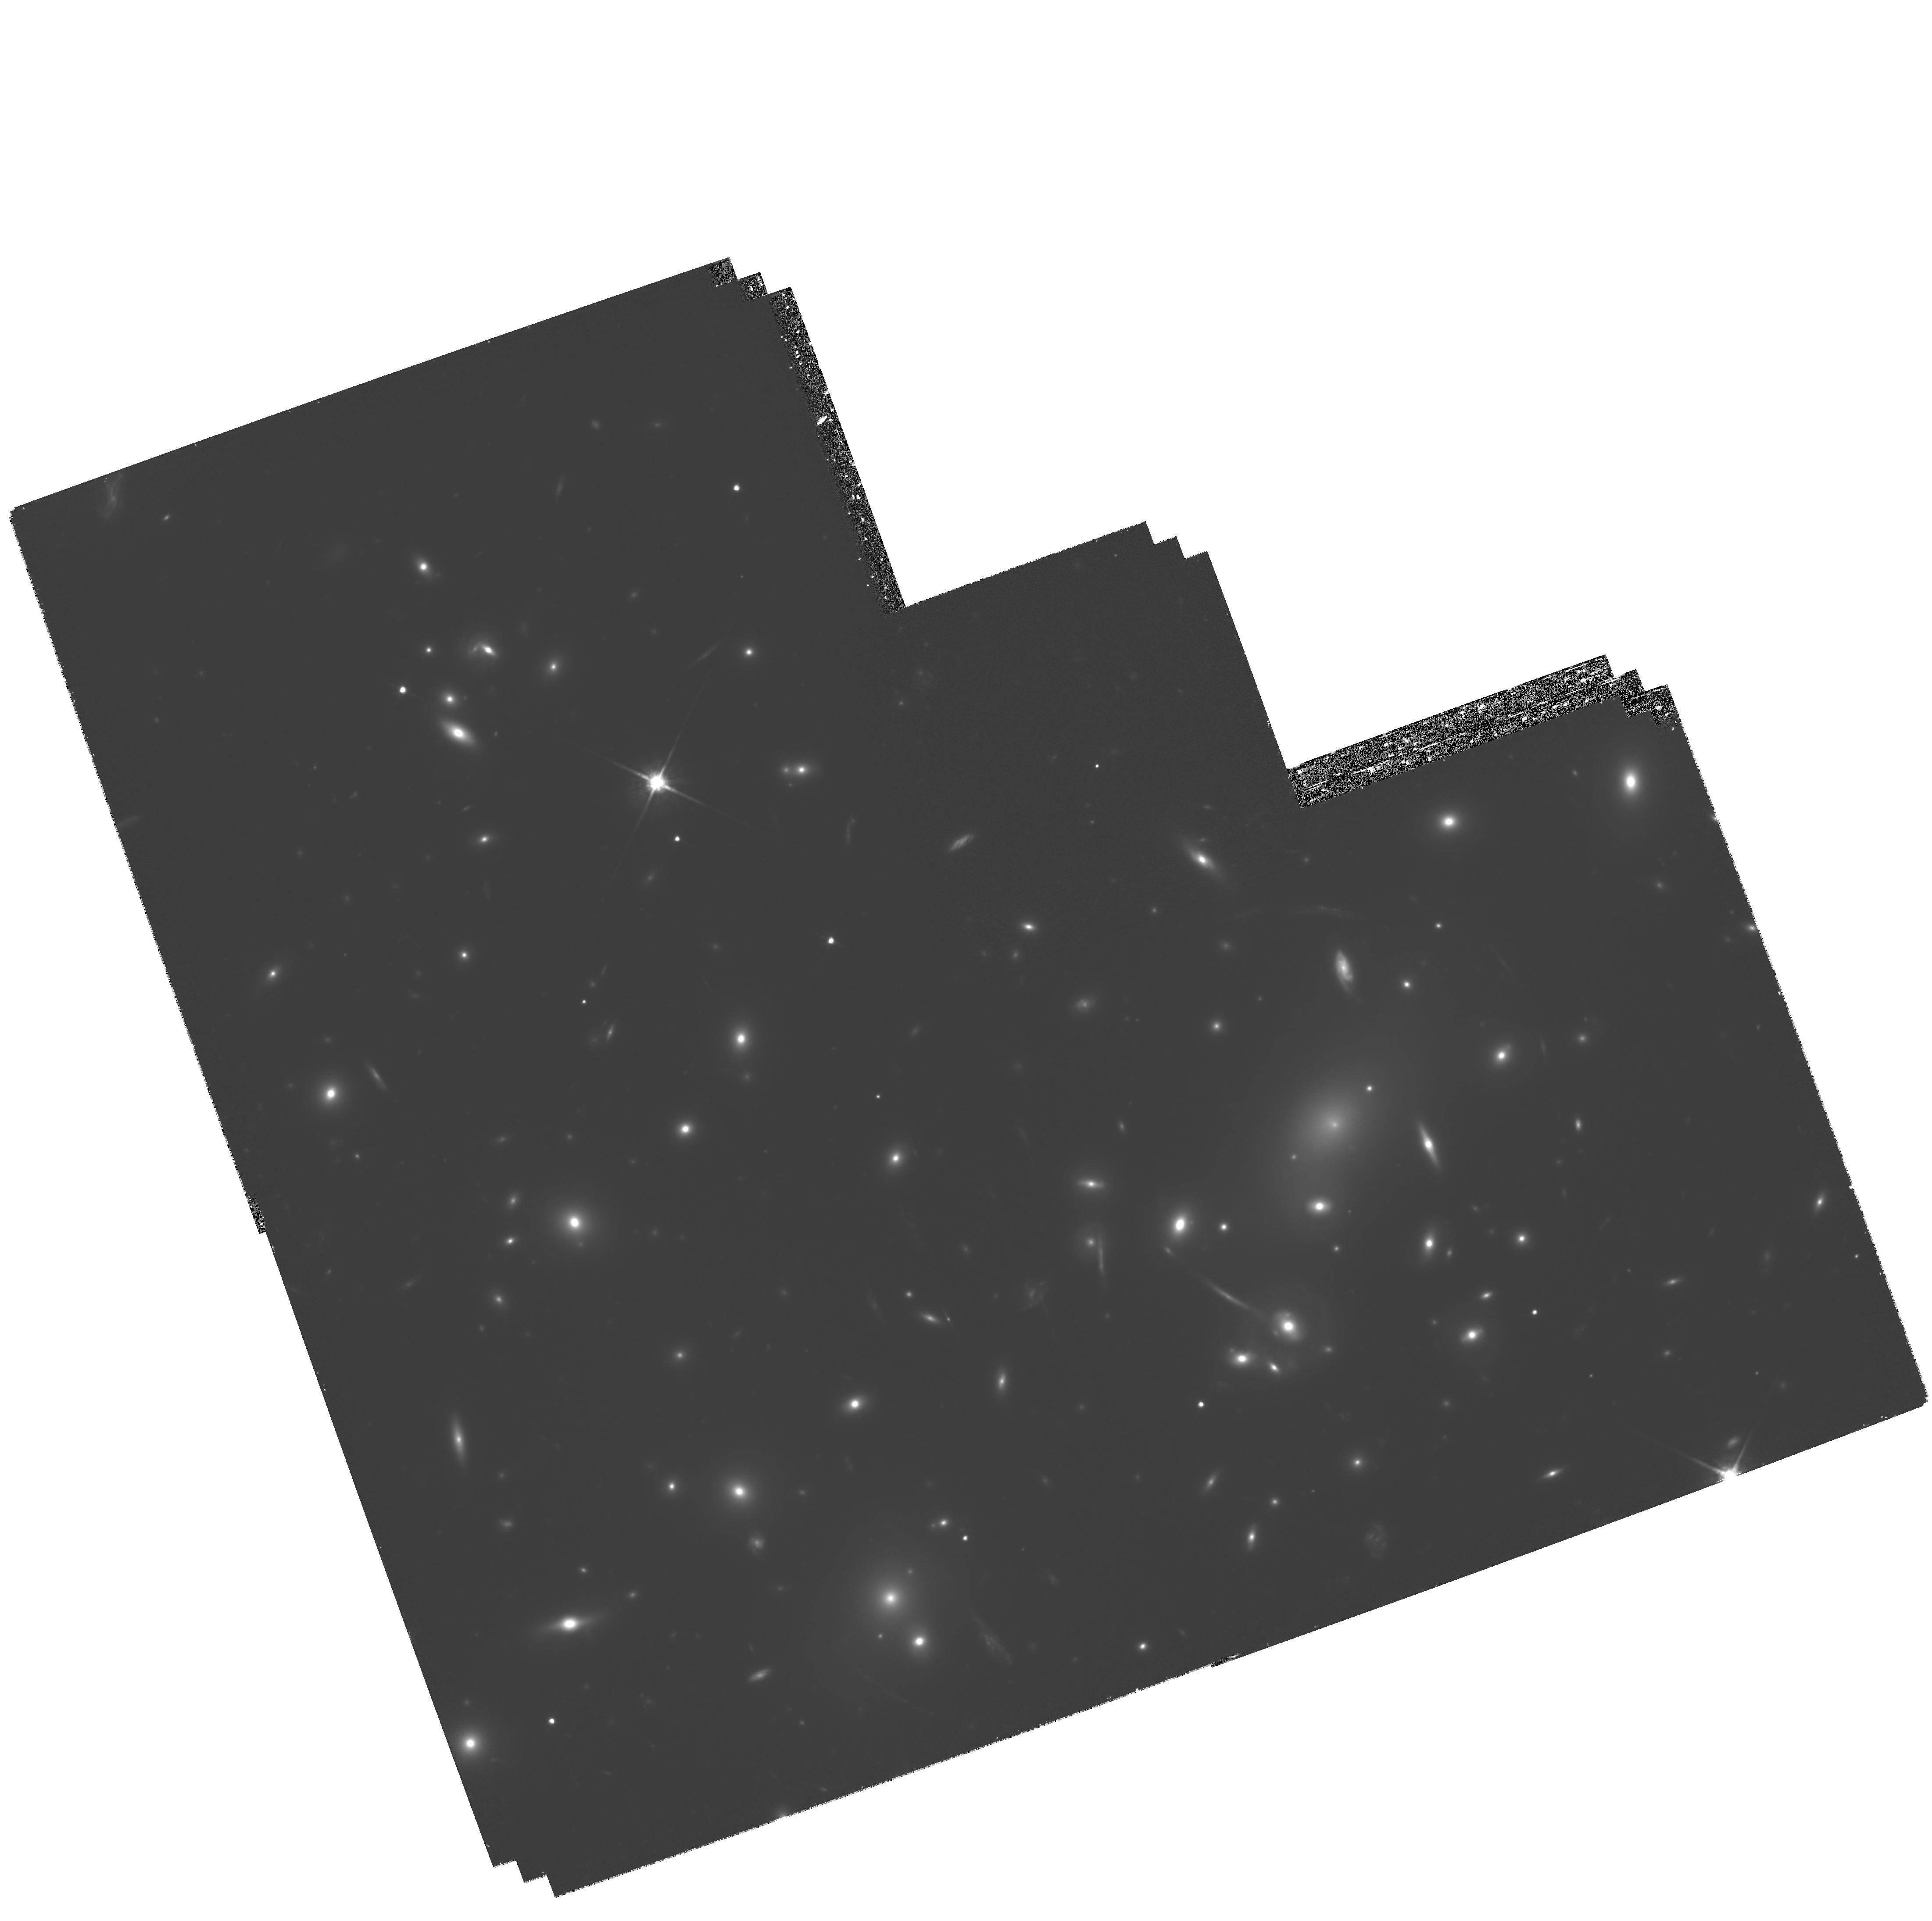
Target: A2218. Instrument: WFPC2/PC. Filter: F814W. Exposure: 3.3 h. Observation ID: hst_8500_03_wfpc2_pc_f814w_u60x03

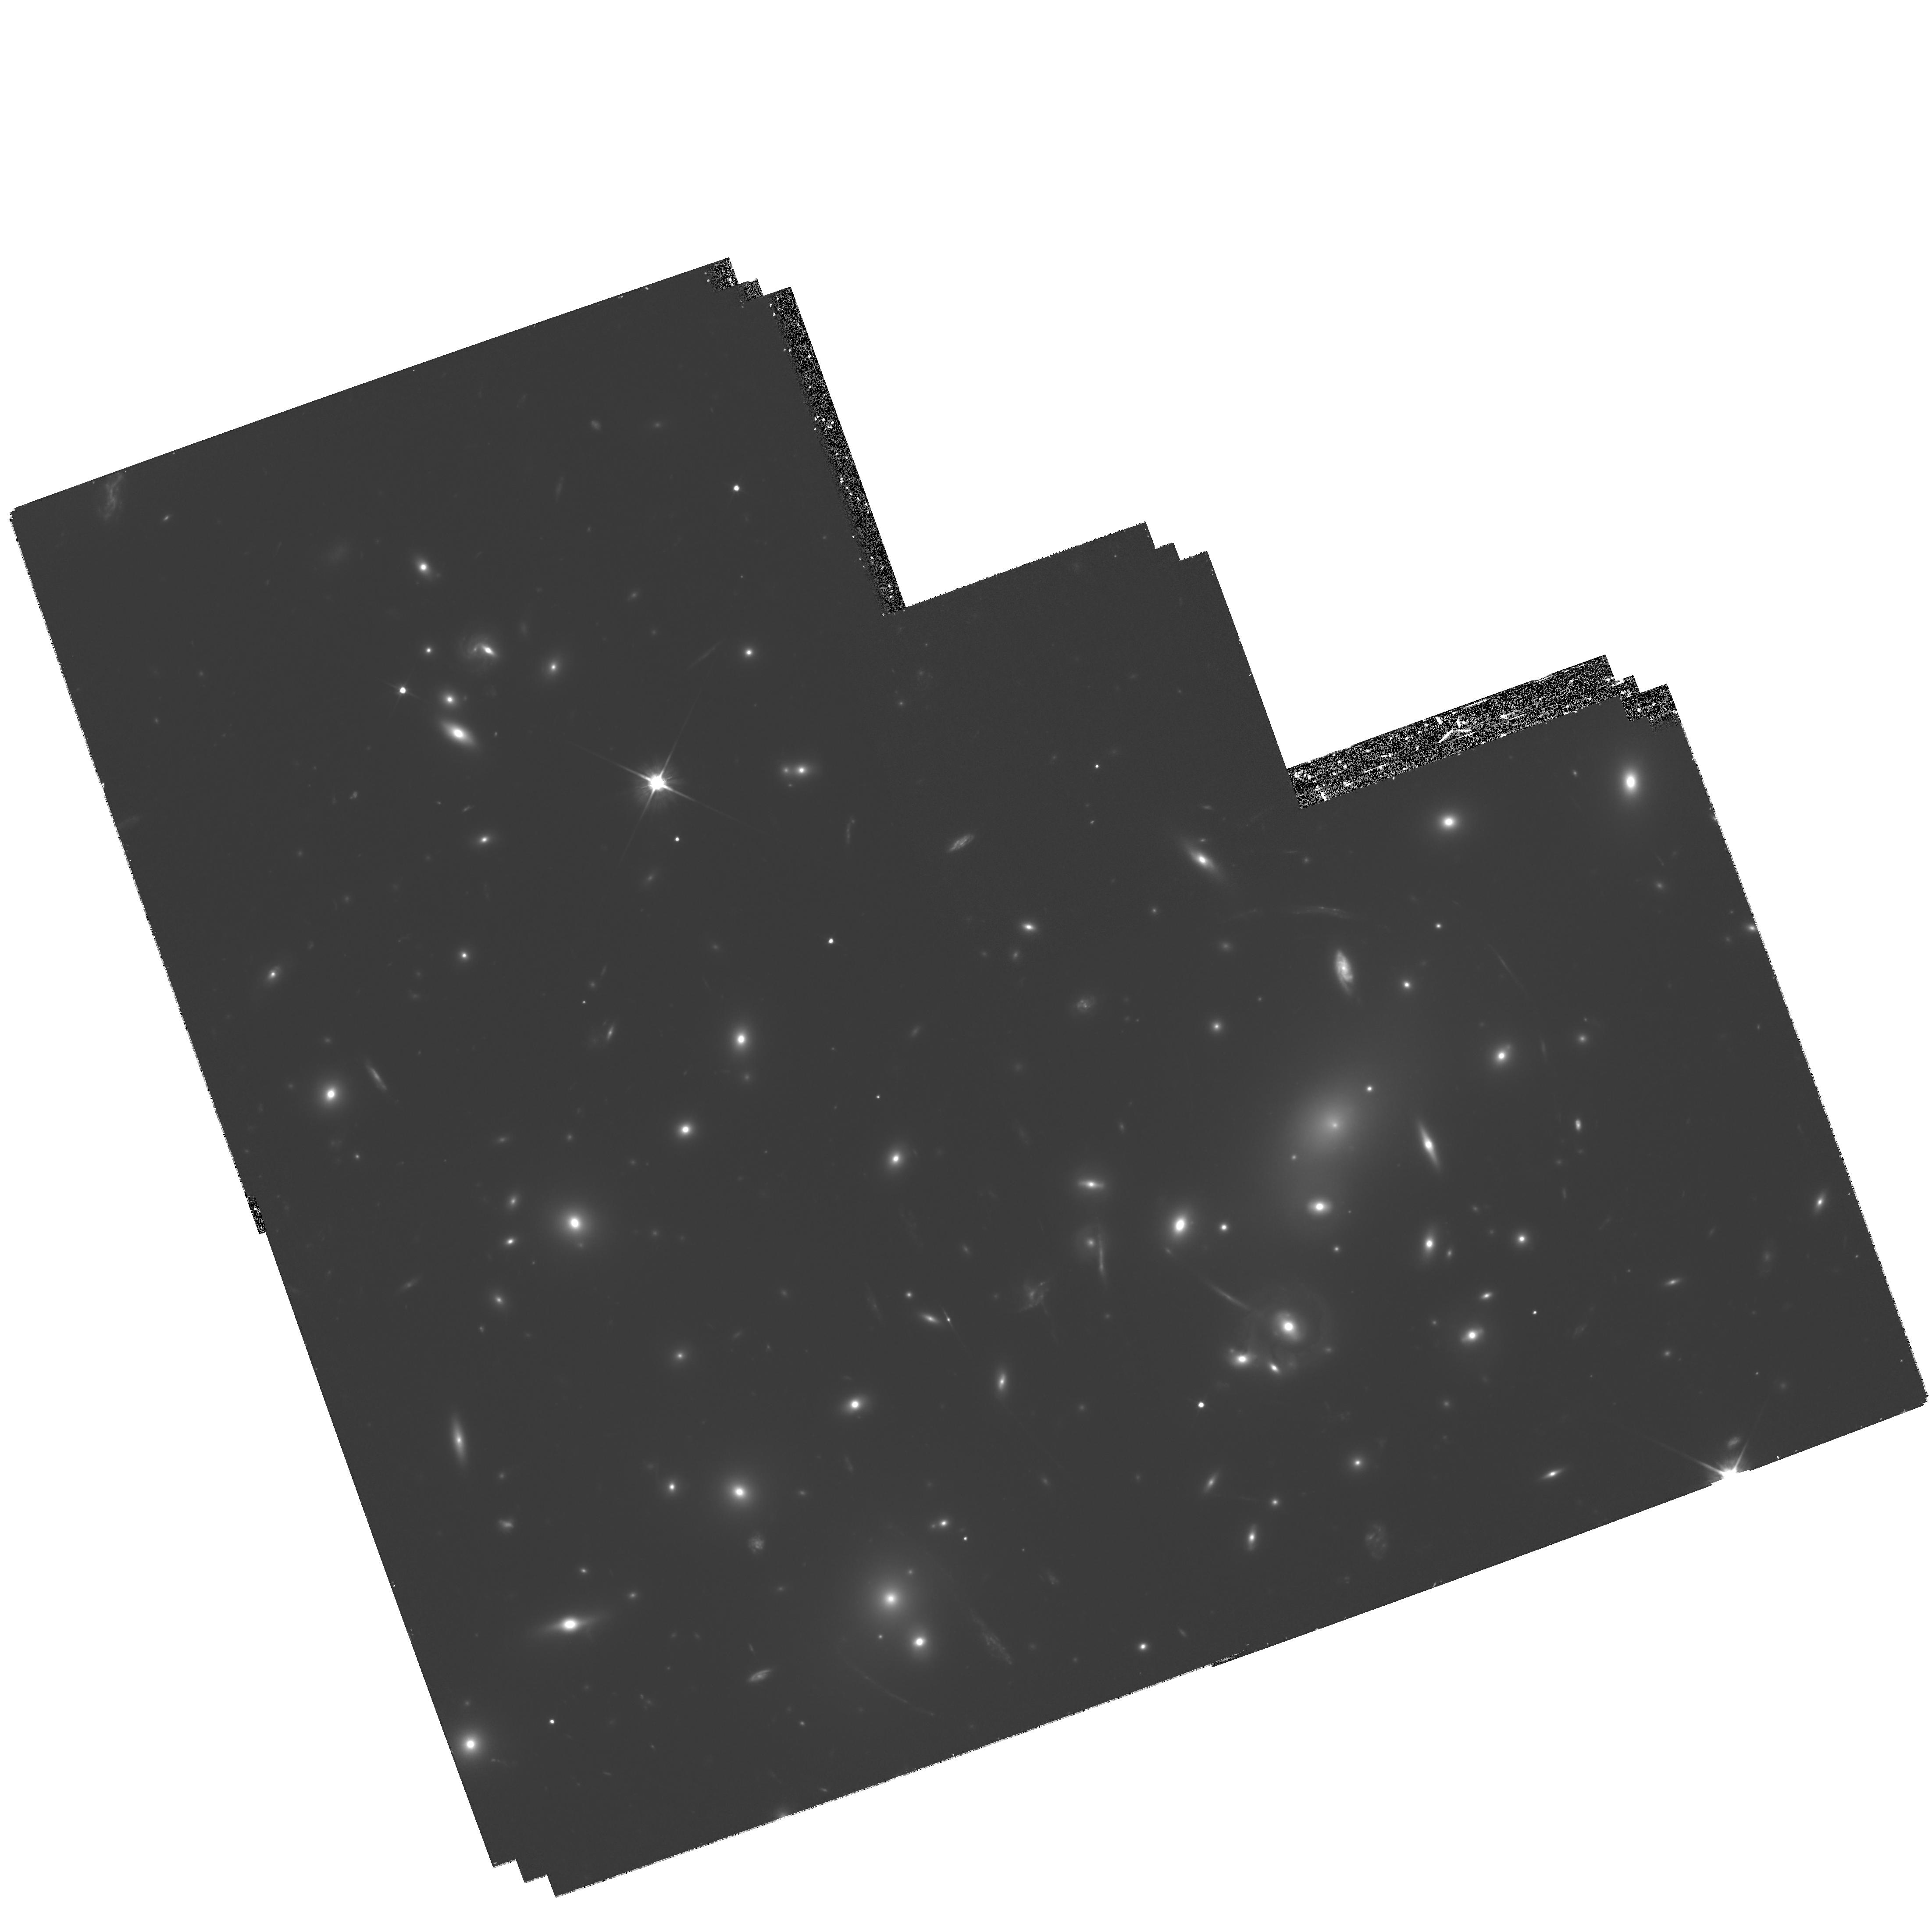
Target: A2218. Instrument: WFPC2/PC. Filter: F606W. Exposure: 2.8 h. Observation ID: hst_8500_02_wfpc2_pc_f606w_u60x02

Servicing Mission 3A Early Release Observation Program 2 (PI: Fruchter, Andrew S.)

We propose Early Release Observations (EROs) for Servicing Mission 3a (SM3a) designed to demonstrate that HST remains capable of producing the superb images and premier science for which it is celebrated. The program is divided into two sets of observations. The primary observation is a deep set of exposures on the core of Abell 2218, a cluster of both scientific importance and great beauty. A much shorter set of observations on NGC 2392, the "Eskimo" nebula, should provide a striking image of a planetary nebula which displays an unusual array of morphological features. This proposal (8500) is for the imaging of A2218.